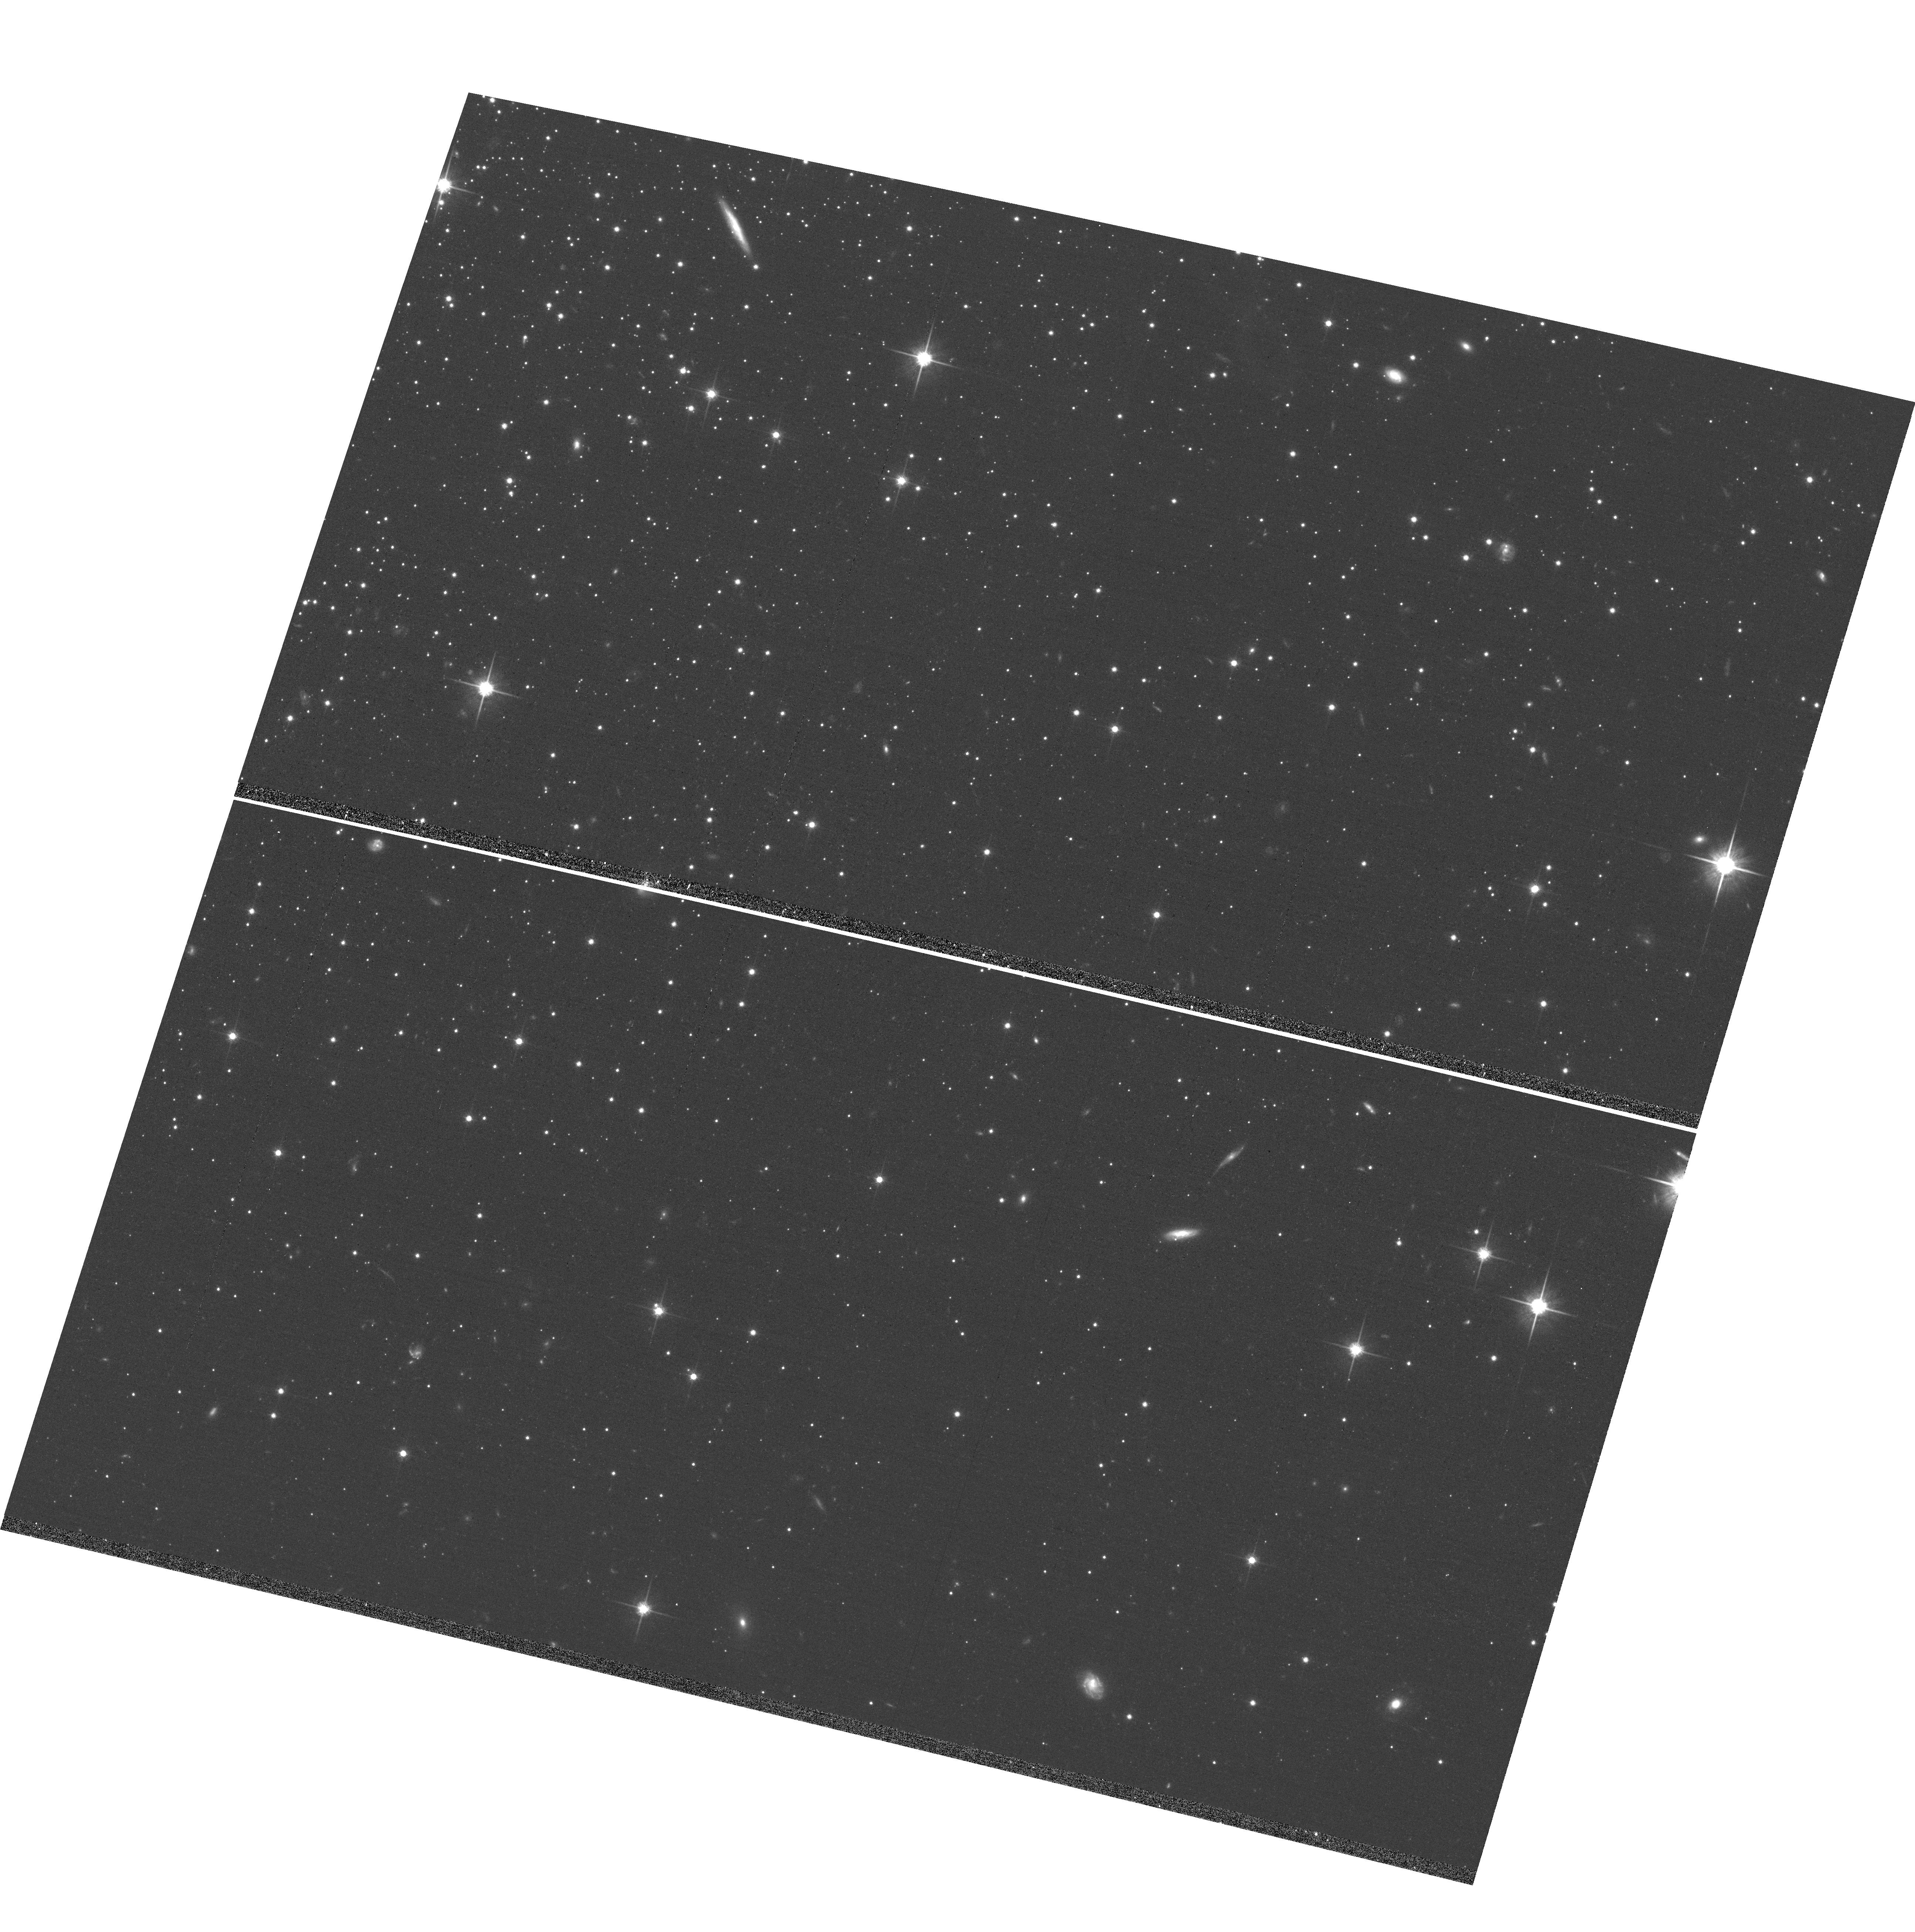
Target: NGC-1851. Instrument: ACS/WFC. Filter: F814W. Exposure: 17 min. Observation ID: hst_12311_14_acs_wfc_f814w_jbj214

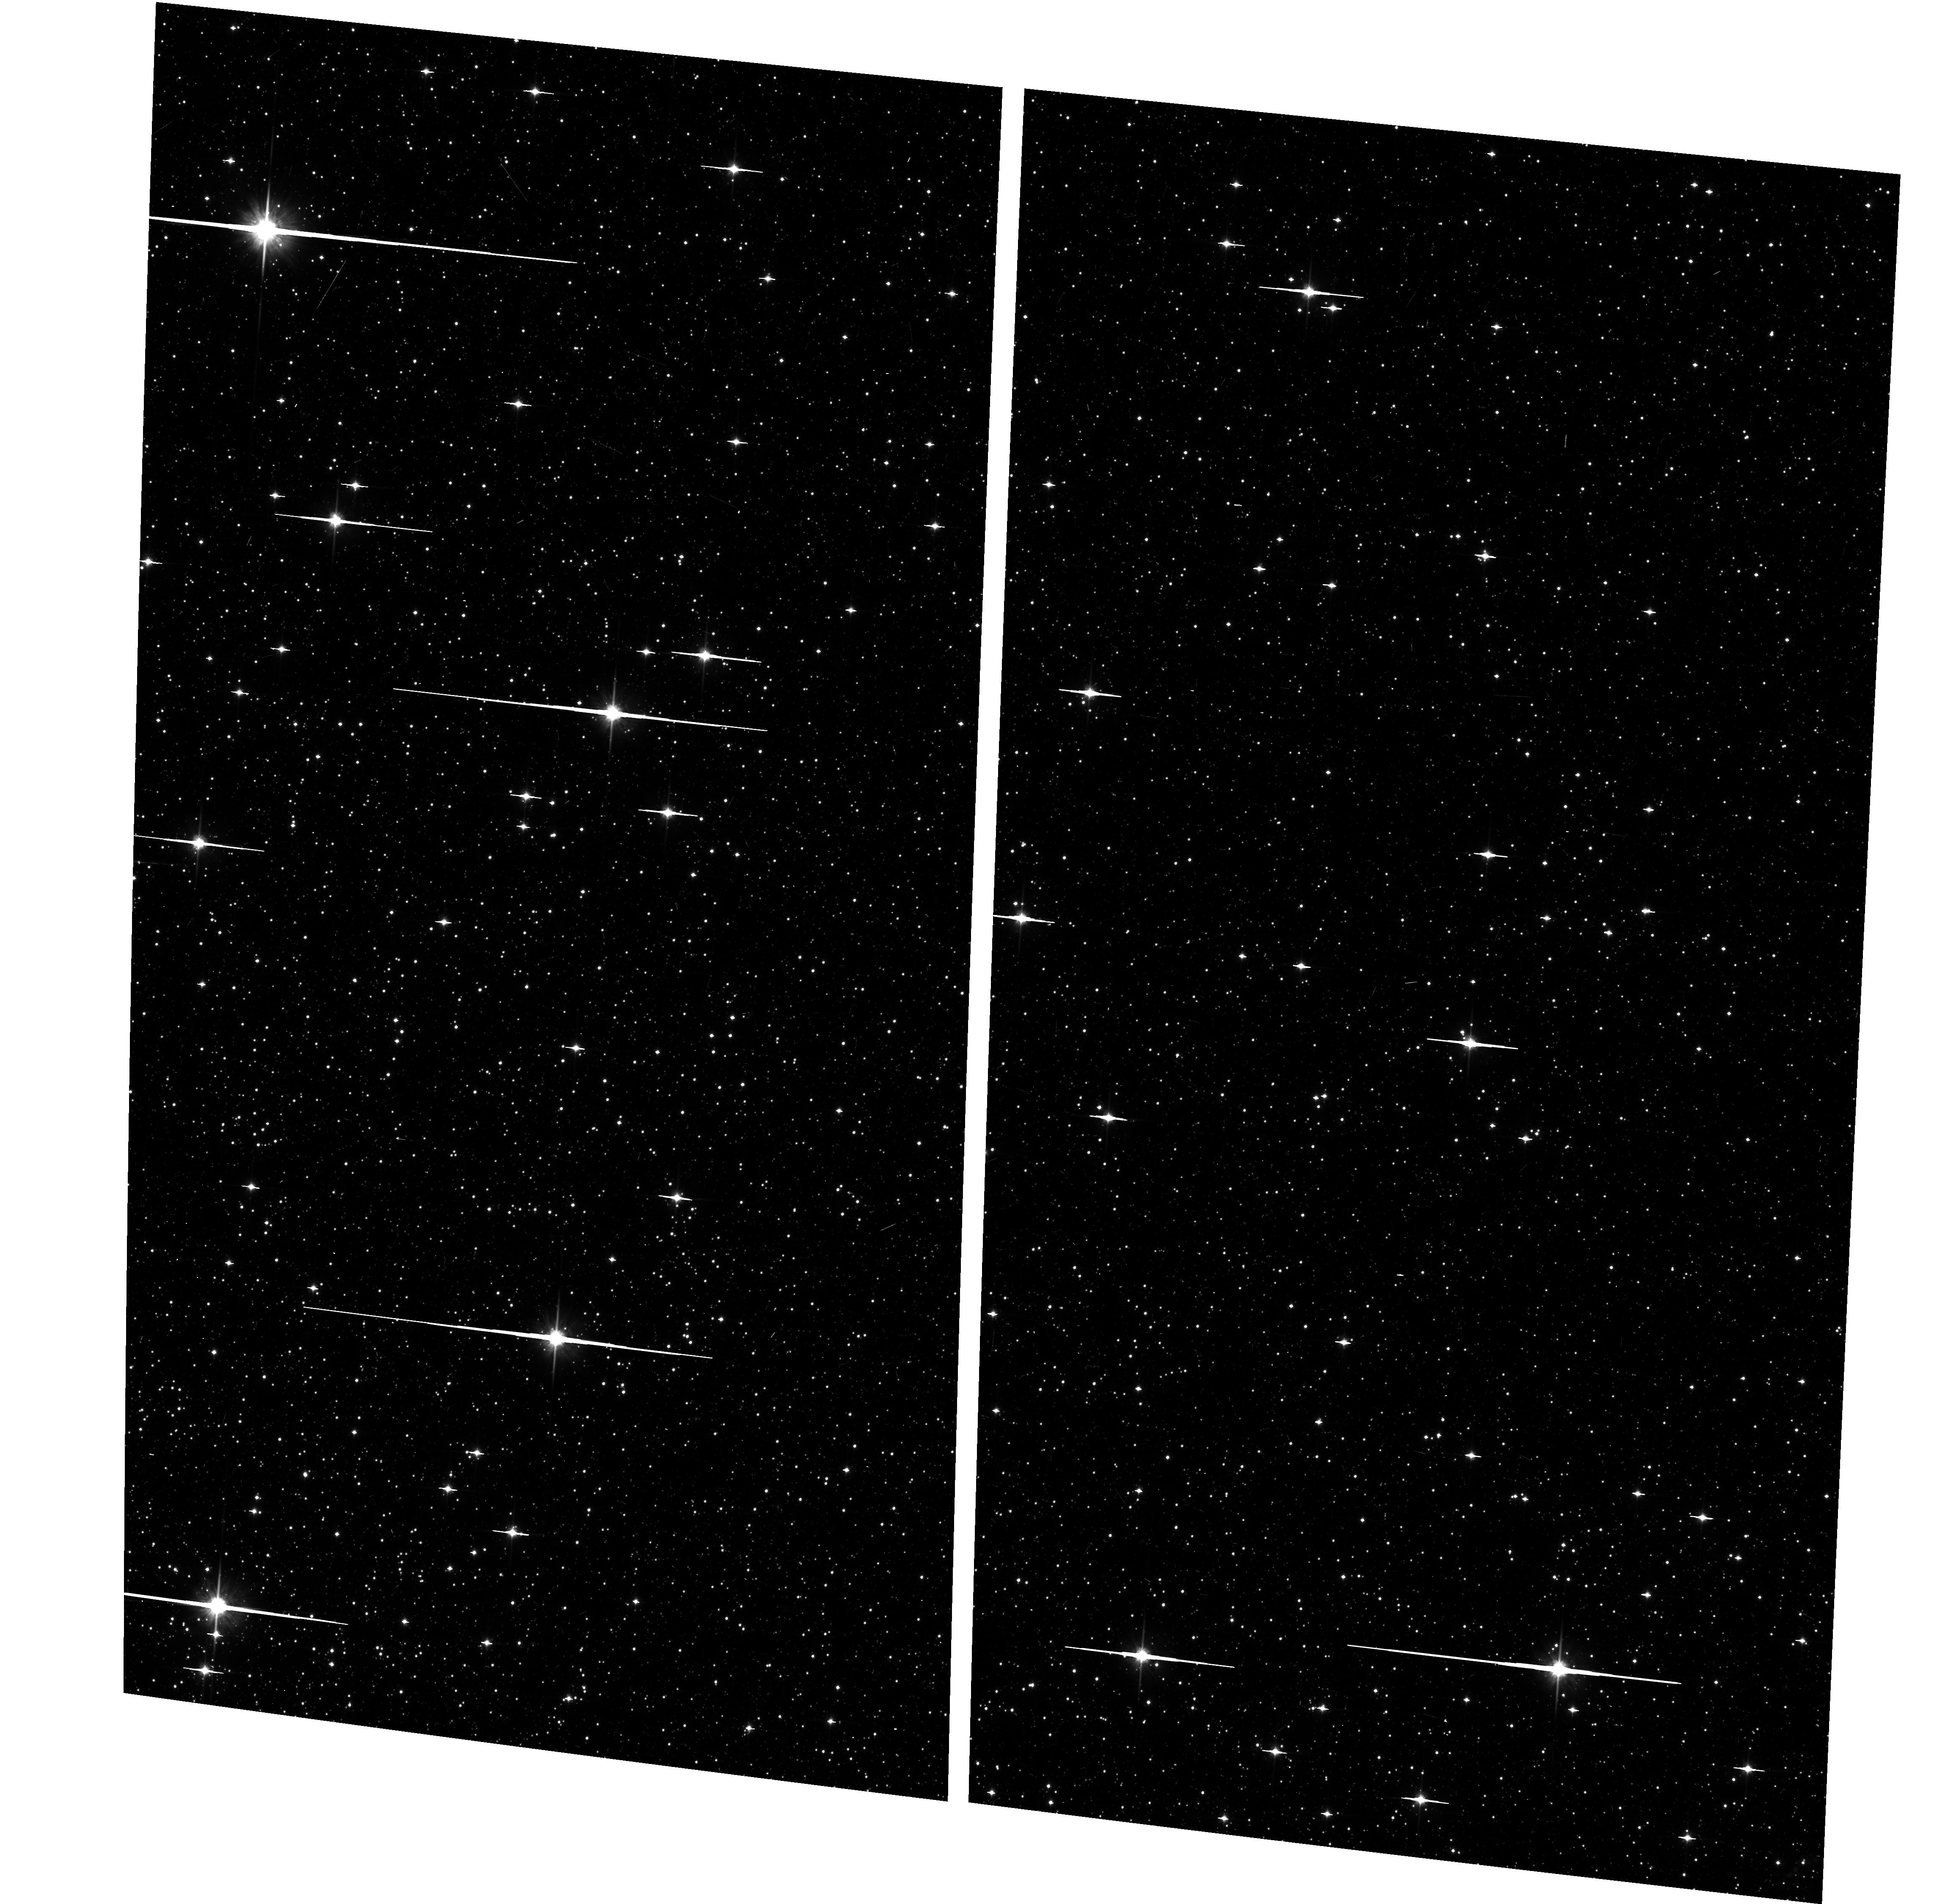
Target: M-22. Instrument: ACS/WFC. Filter: F814W. Exposure: 6 min. Observation ID: hst_12311_07_acs_wfc_f814w_jbj207

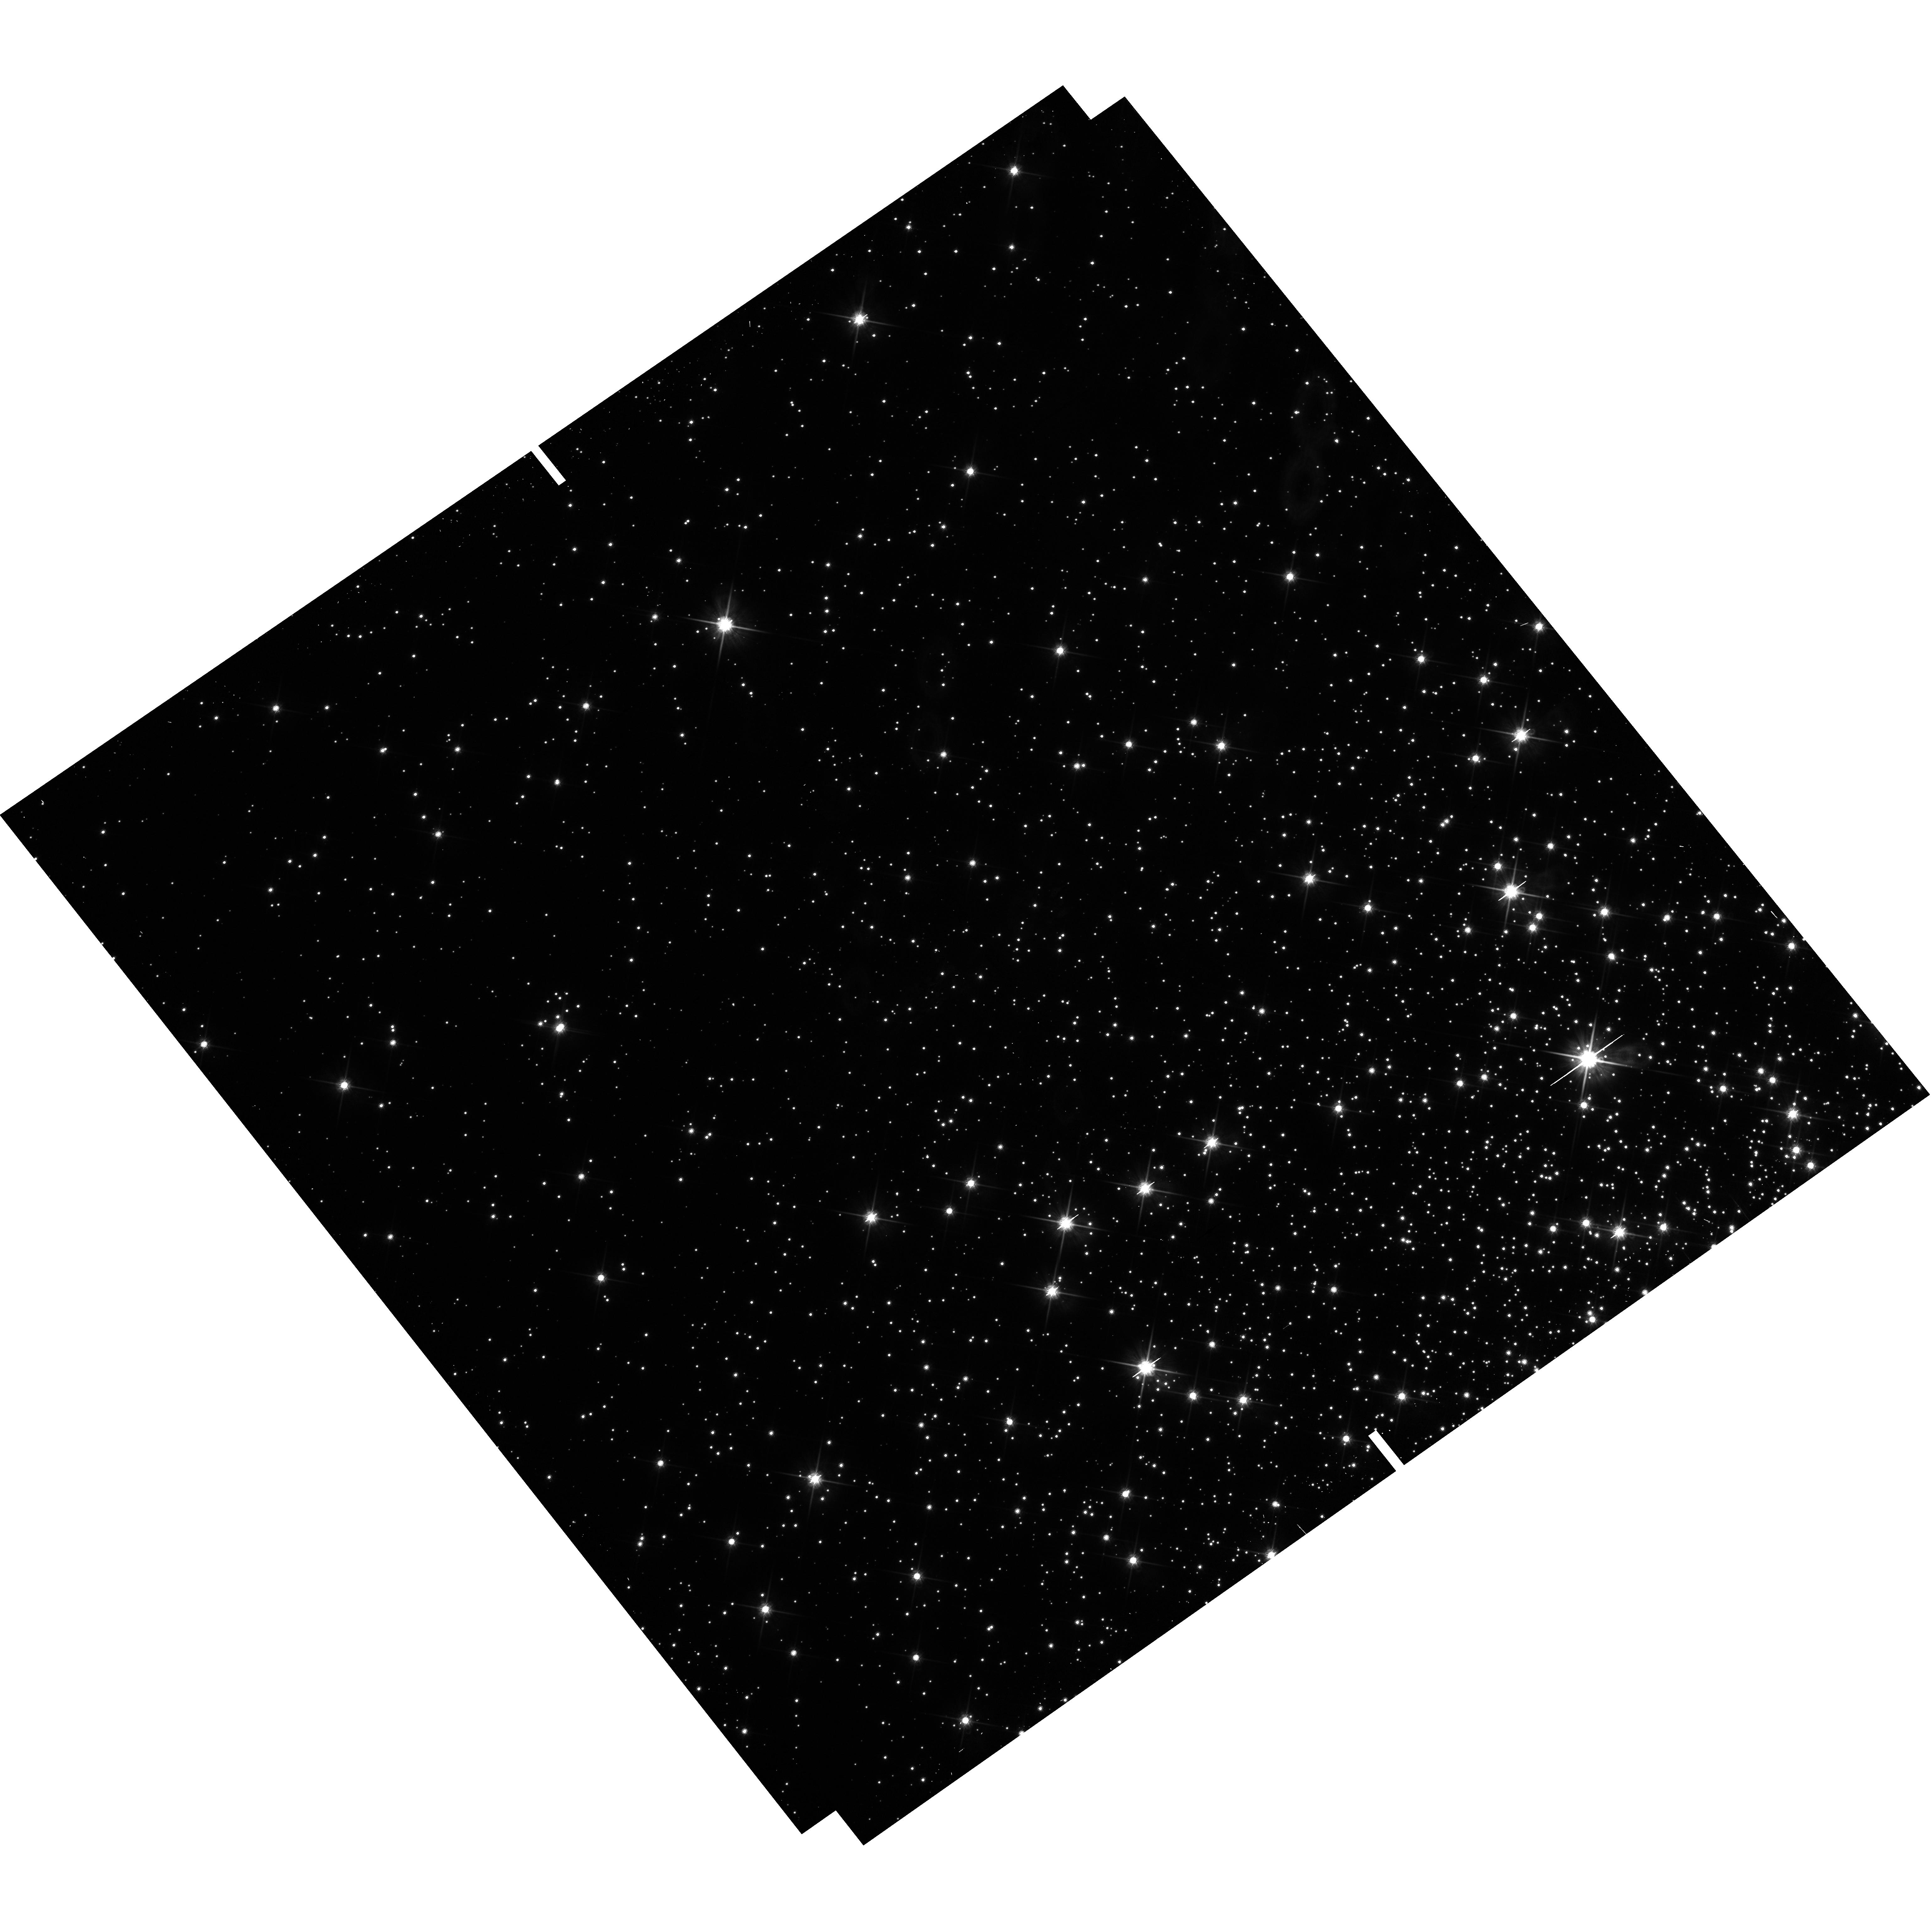
Target: M4FROMGO10146. Instrument: WFC3/UVIS. Filter: F814W. Exposure: 2 min. Observation ID: hst_12311_02_wfc3_uvis_f814w_ibj202

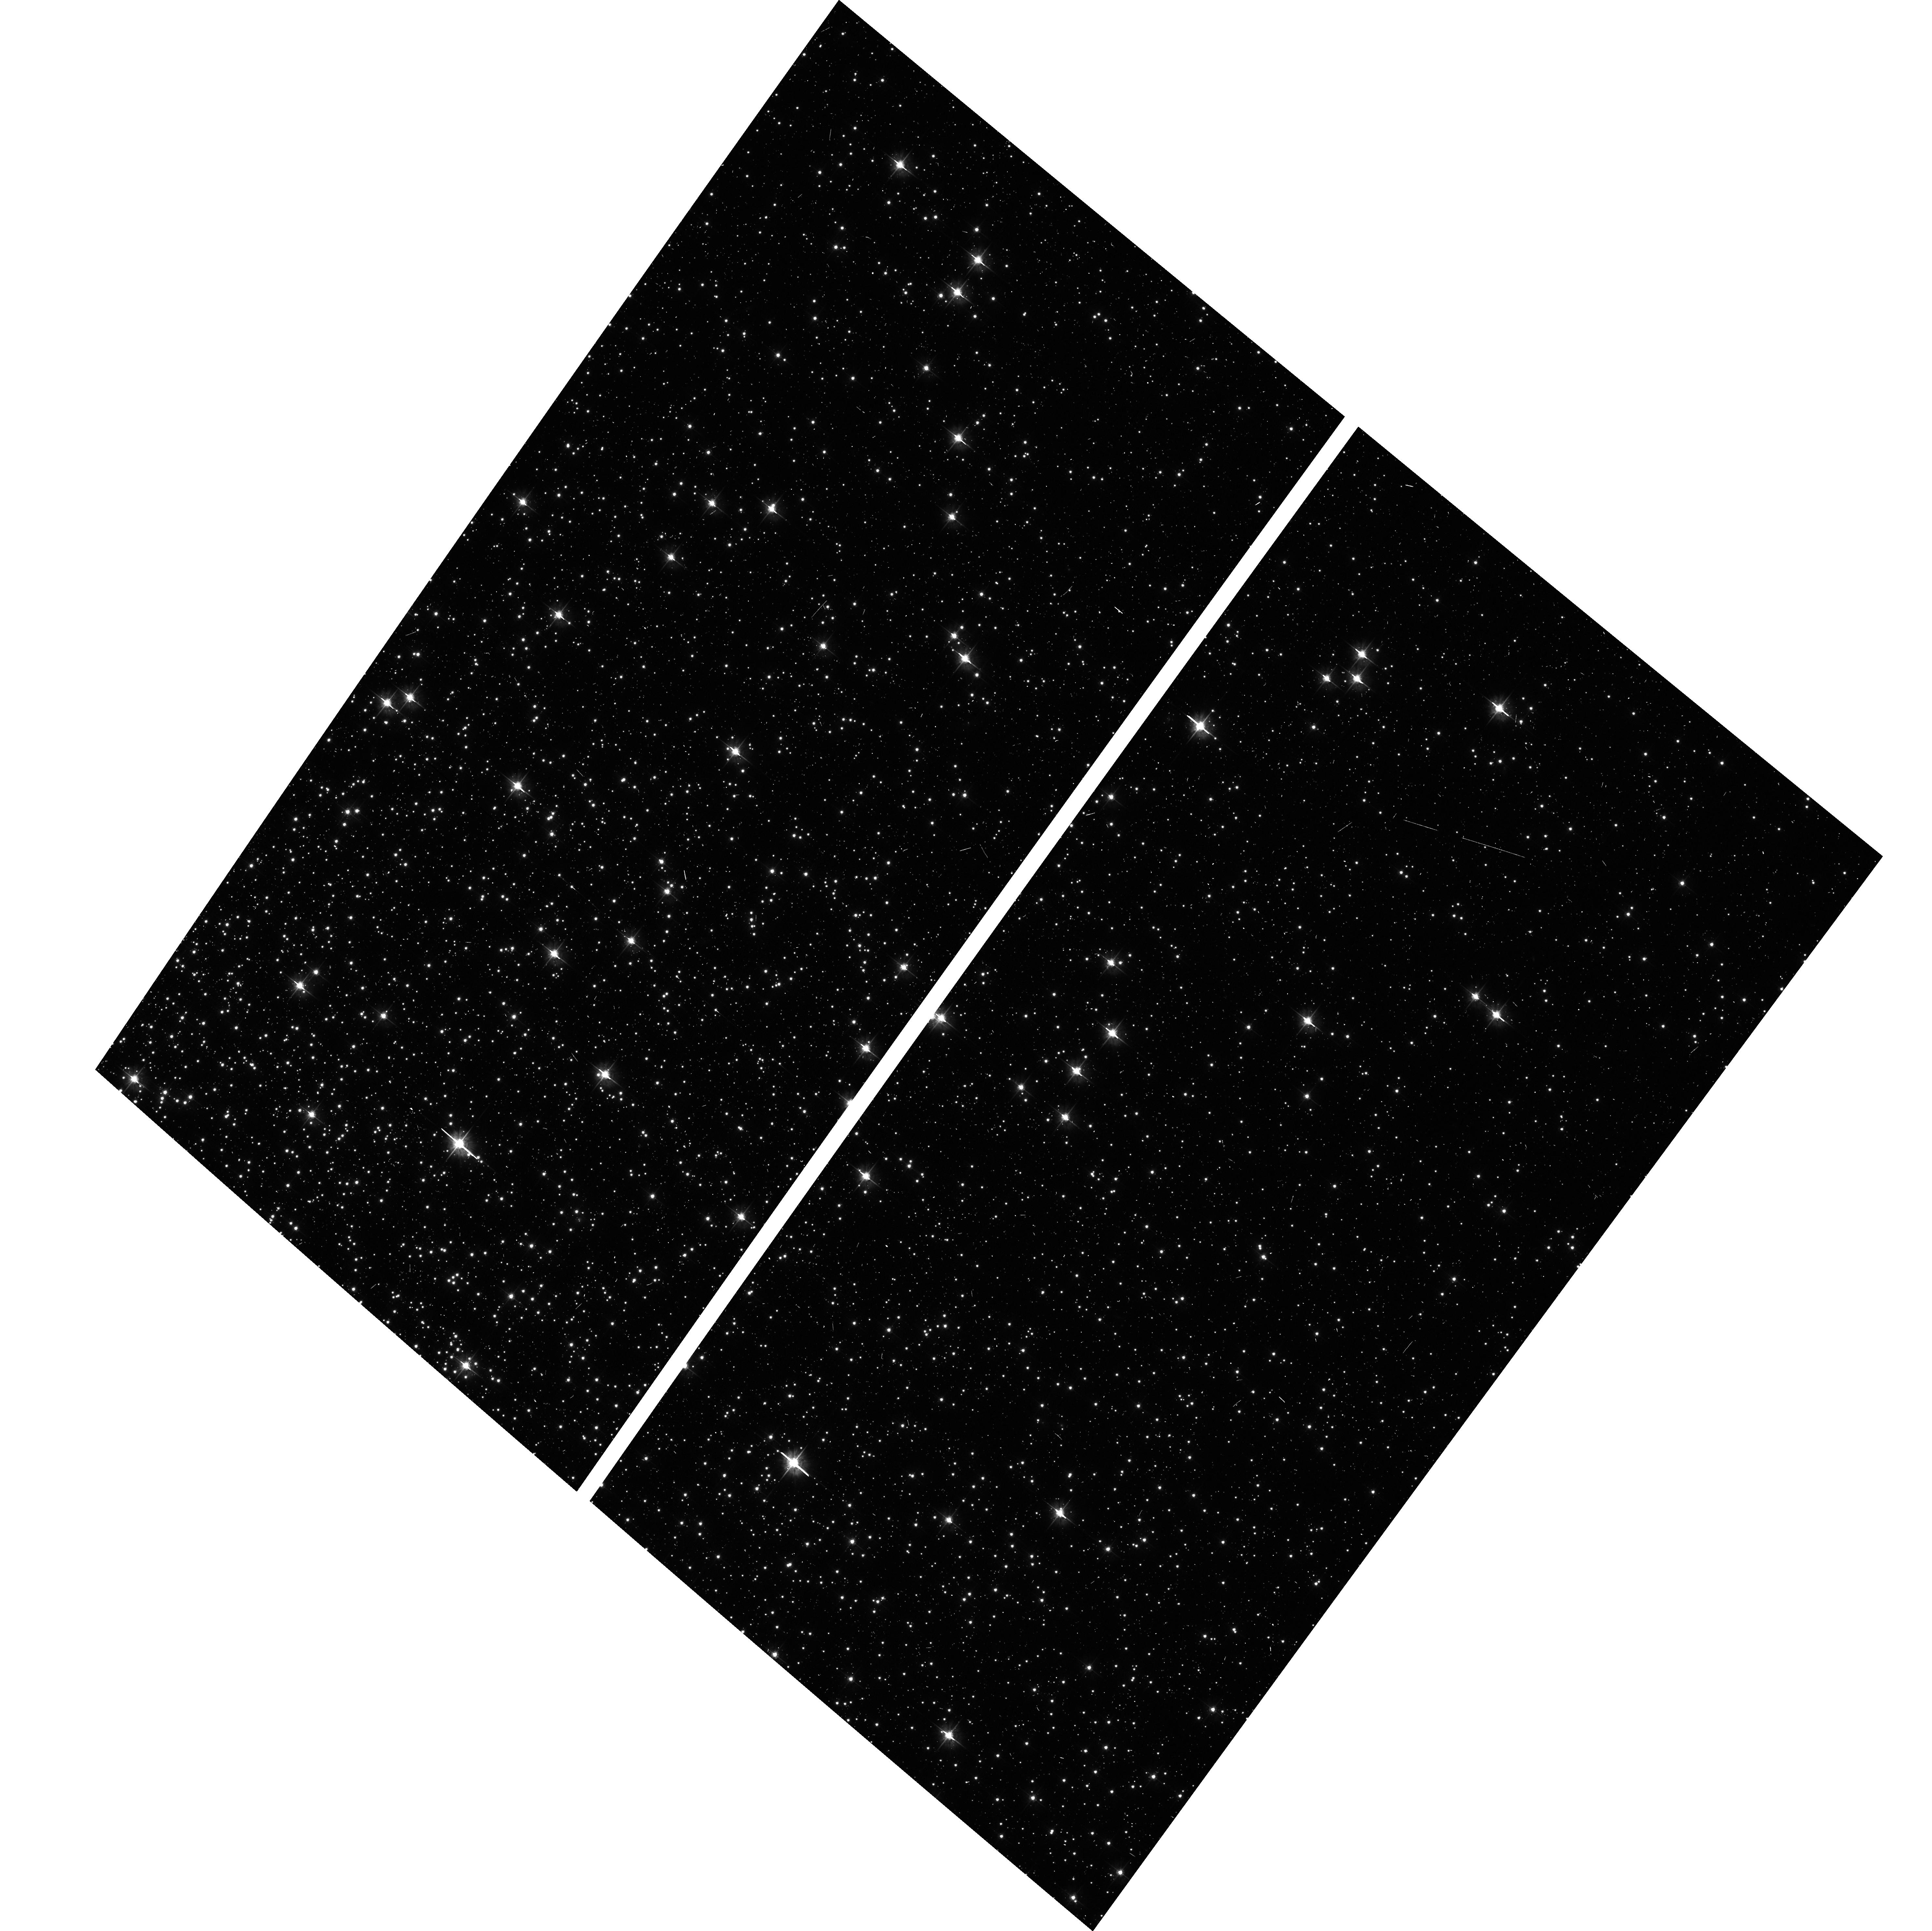
Target: NGC-104. Instrument: ACS/WFC. Filter: F475W. Exposure: 4 min. Observation ID: hst_12311_03_acs_wfc_f475w_jbj203

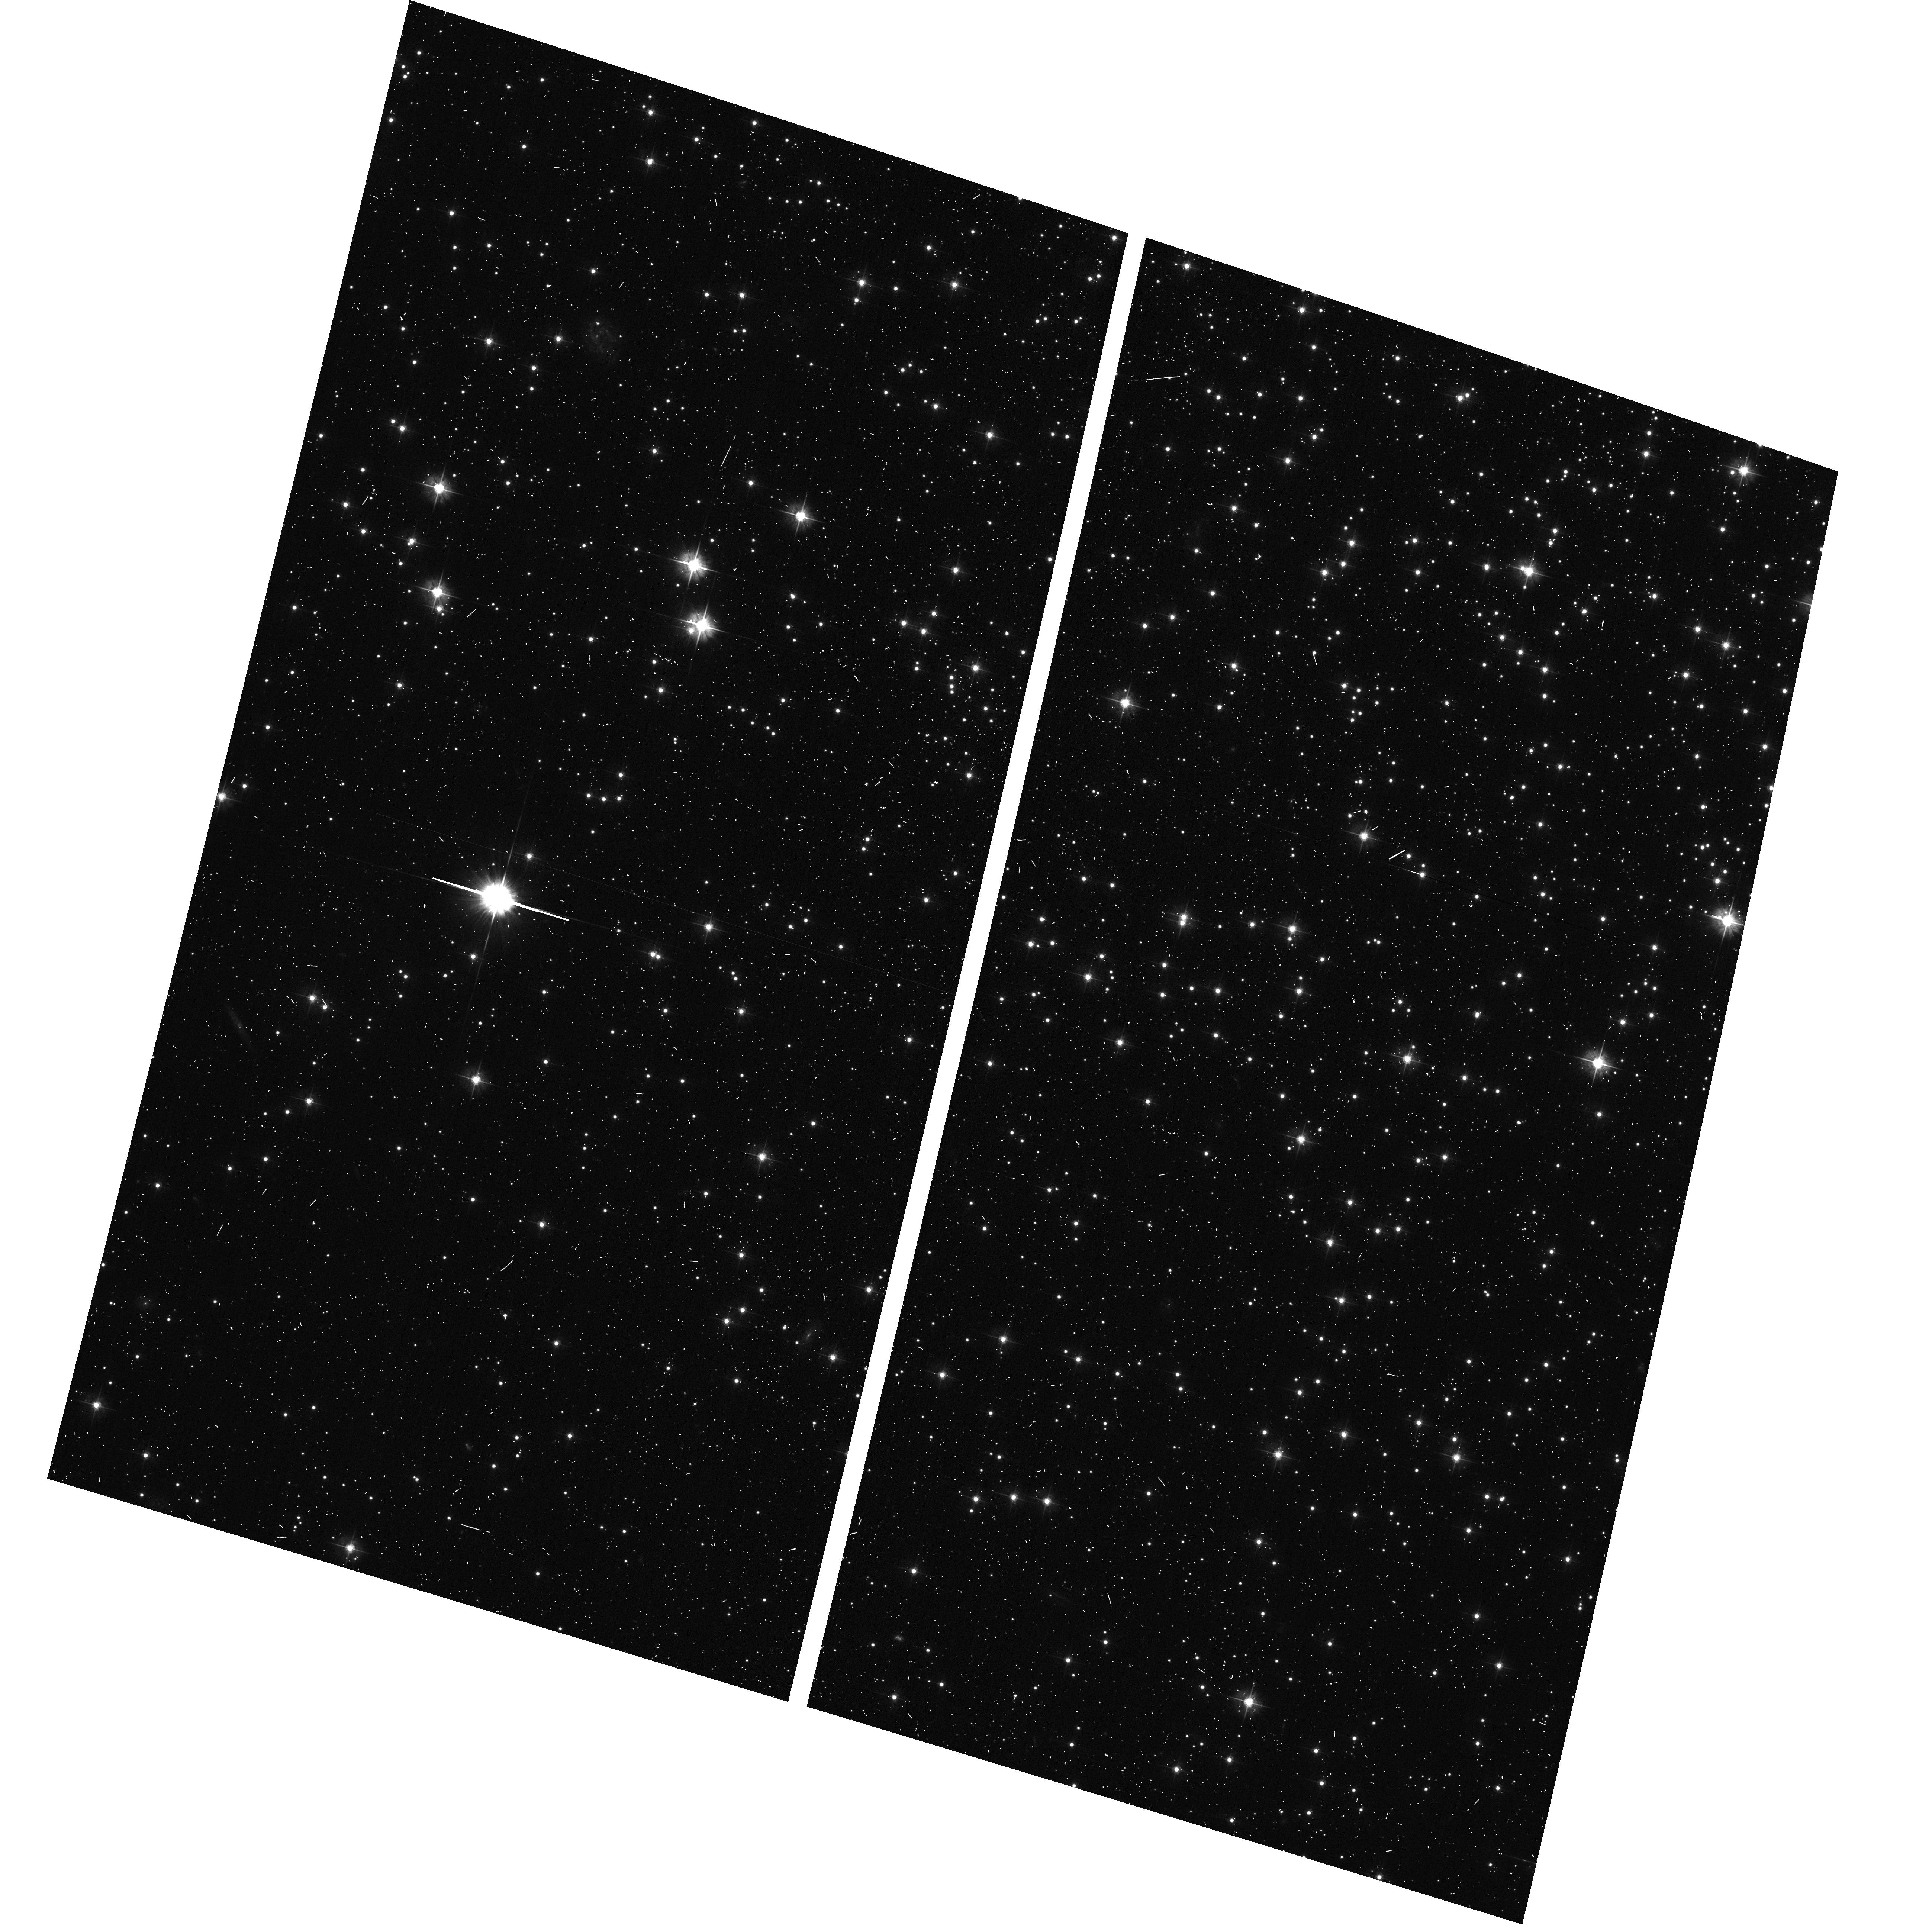
Target: NGC-6752. Instrument: ACS/WFC. Filter: F475W. Exposure: 4 min. Observation ID: hst_12311_06_acs_wfc_f475w_jbj206

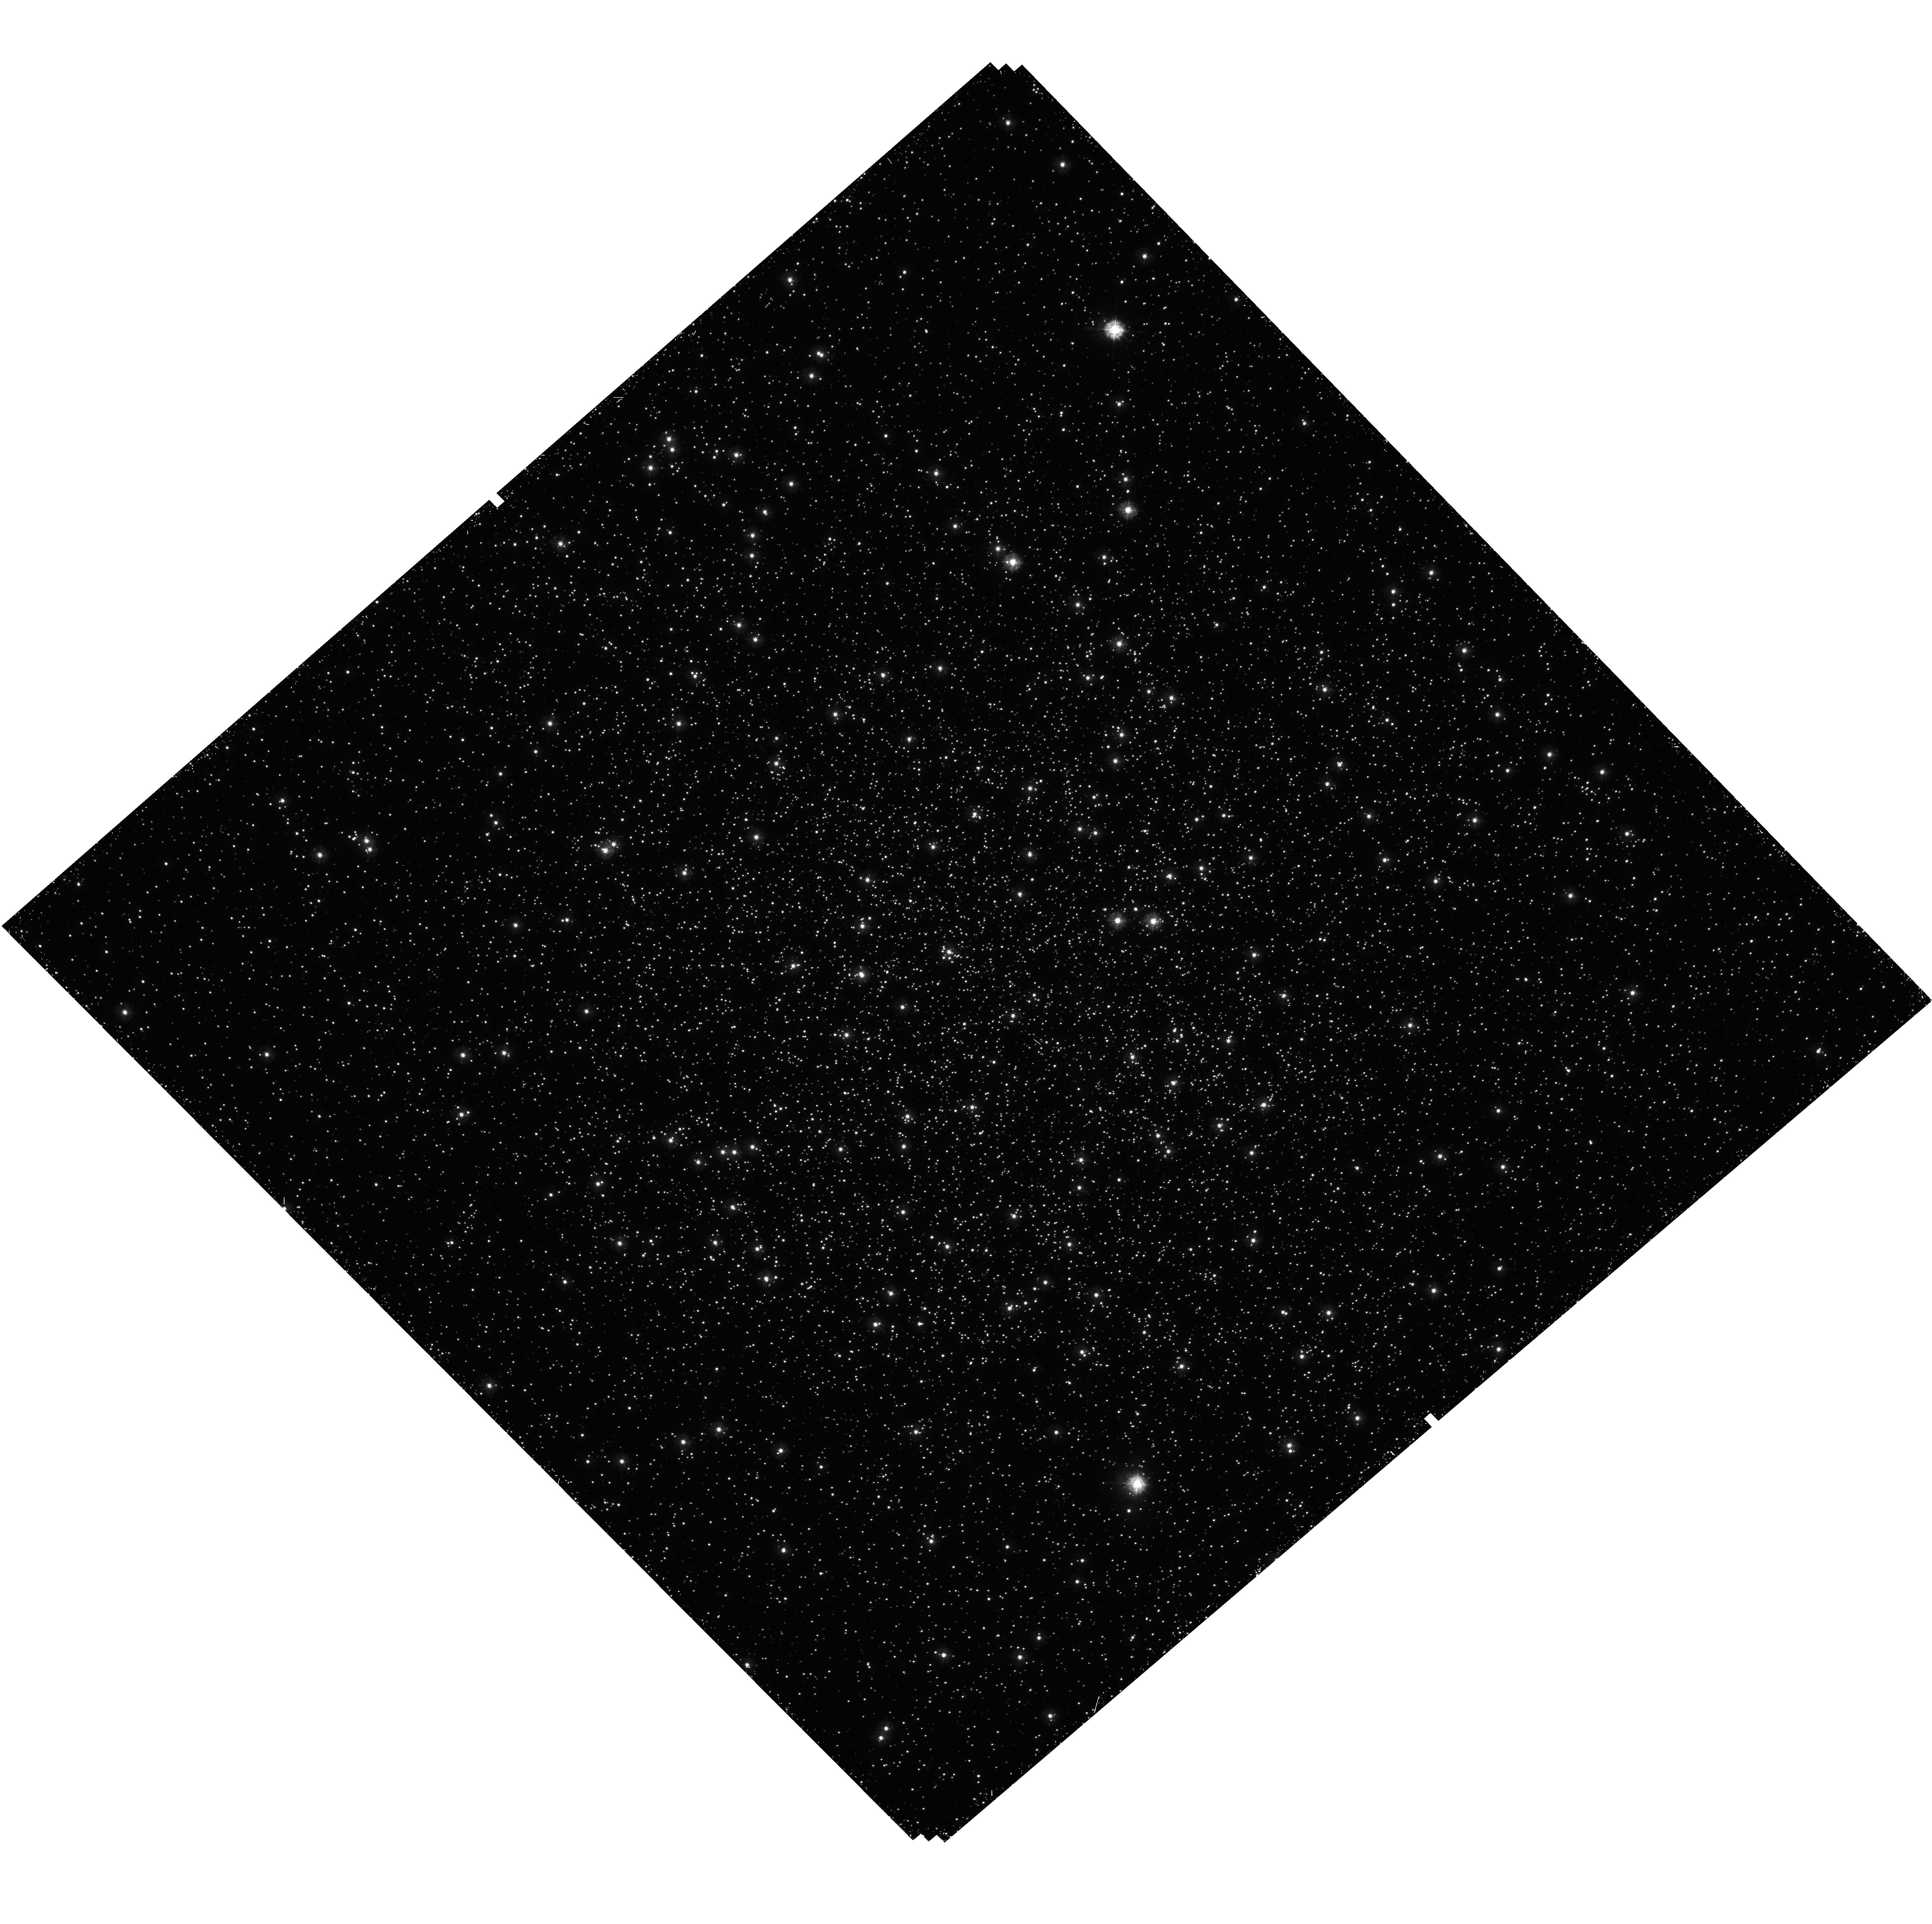
Target: M-22. Instrument: WFC3/UVIS. Filter: F275W. Exposure: 41 min. Observation ID: hst_12311_09_wfc3_uvis_f275w_ibj209

Multiple Stellar Populations in Galactic Globular Clusters (PI: Piotto, Giampaolo)

This is a proposal to bring the unique new properties of WFC3 to bear on the most exciting recent development in stellar populations: multiple generations of stars in globular clusters. From our vantage point in the midst of these developments, we feel that the present-day situation merits a concentration on increasing the depth of knowledge in clusters that are already known to have multiple populations, rather than merely increasing the list of clusters with perplexing peculiarities. We are therefore proposing to look for a clear splitting of the main sequence (and other sequences) of 47 Tuc, M4, M22, NGC 1851, and NGC 6752, and quantify them. The main-sequence study will cast particular light on the question of helium enrichment. Coupling the requested F275W data with F814W images available from the archive will allow us to follow the multiple sequences in the color magnitude diagram from the main sequence to the horizontal branch and asymptotic giant branch, and therefore constrain the effects of enhanced He and CNO on their evolution.